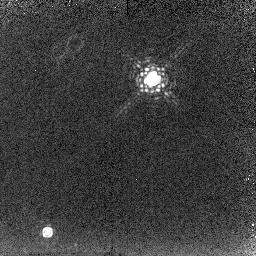
Target: IRAS18062+2410. Instrument: NICMOS/NIC2. Filter: F215N. Exposure: 18 min. Observation ID: n6mu08030

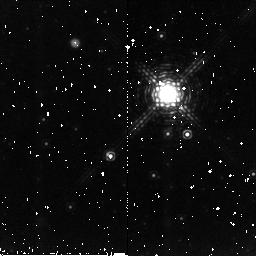
Target: IRAS17106-3046. Instrument: NICMOS/NIC2. Filter: F212N. Exposure: 10 min. Observation ID: n6mu01010

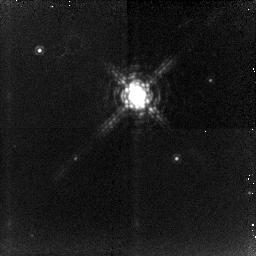
Target: IRAS19016-2330. Instrument: NICMOS/NIC2. Filter: F212N. Exposure: 32 min. Observation ID: n6mu04020

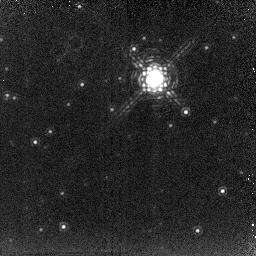
Target: IRAS18379-1707. Instrument: NICMOS/NIC2. Filter: F215N. Exposure: 18 min. Observation ID: n6mu07030

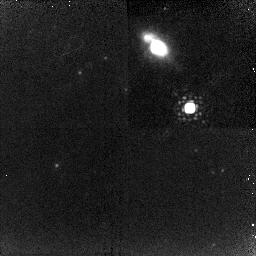
Target: IRAS20028+3910. Instrument: NICMOS/NIC2. Filter: F212N. Exposure: 18 min. Observation ID: n6mu05020

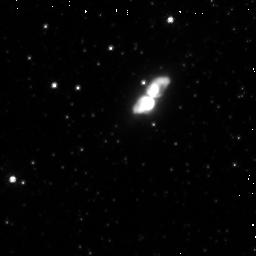
Target: IRAS17441-2411. Instrument: NICMOS/NIC2. Filter: F110W. Exposure: 3 min. Observation ID: n6mu09090

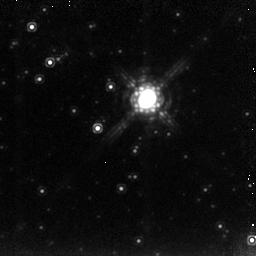
Target: IRAS17245-3951. Instrument: NICMOS/NIC2. Filter: F222M. Exposure: 6 min. Observation ID: n6mu10020

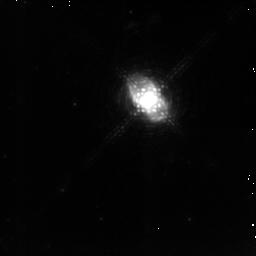
Target: IRAS16594-4656. Instrument: NICMOS/NIC2. Filter: F212N. Exposure: 20 min. Observation ID: n6mu11020

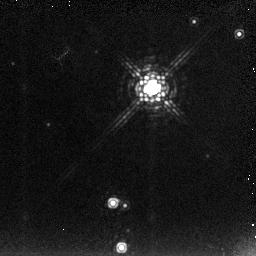
Target: IRAS20462+3416. Instrument: NICMOS/NIC2. Filter: F222M. Exposure: 6 min. Observation ID: n6mu03030

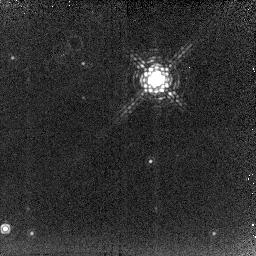
Target: IRAS19200+3457. Instrument: NICMOS/NIC2. Filter: F215N. Exposure: 18 min. Observation ID: n6mu06030

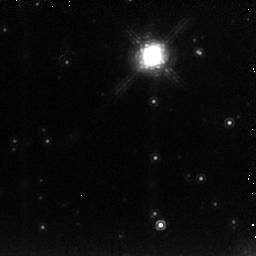
Target: IRAS19374+2359. Instrument: NICMOS/NIC2. Filter: F222M. Exposure: 5 min. Observation ID: n6mu02030

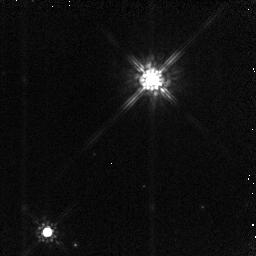
Target: IRAS18062+2410. Instrument: NICMOS/NIC2. Filter: F160W. Exposure: 4 min. Observation ID: n6mu08010

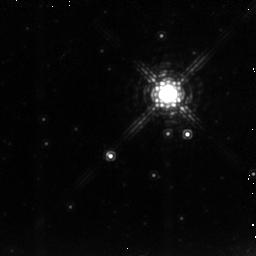
Target: IRAS17106-3046. Instrument: NICMOS/NIC2. Filter: F222M. Exposure: 4 min. Observation ID: n6mu010a0

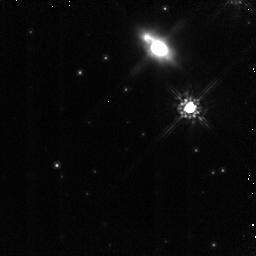
Target: IRAS20028+3910. Instrument: NICMOS/NIC2. Filter: F160W. Exposure: 5 min. Observation ID: n6mu05010

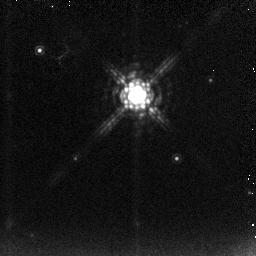
Target: IRAS19016-2330. Instrument: NICMOS/NIC2. Filter: F222M. Exposure: 5 min. Observation ID: n6mu04030

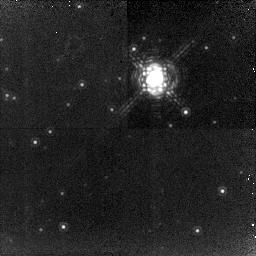
Target: IRAS18379-1707. Instrument: NICMOS/NIC2. Filter: F212N. Exposure: 18 min. Observation ID: n6mu07020

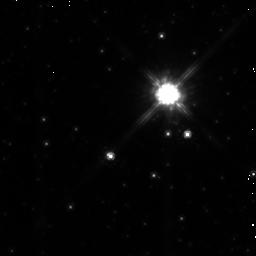
Target: IRAS17106-3046. Instrument: NICMOS/NIC2. Filter: F160W. Exposure: 3 min. Observation ID: n6mu01090

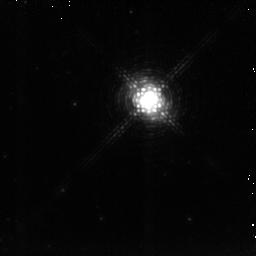
Target: IRAS16594-4656. Instrument: NICMOS/NIC2. Filter: F215N. Exposure: 20 min. Observation ID: n6mu11030

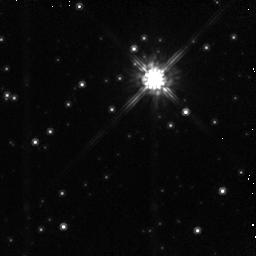
Target: IRAS18379-1707. Instrument: NICMOS/NIC2. Filter: F160W. Exposure: 4 min. Observation ID: n6mu07010

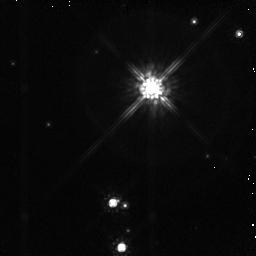
Target: IRAS20462+3416. Instrument: NICMOS/NIC2. Filter: F160W. Exposure: 4 min. Observation ID: n6mu03010

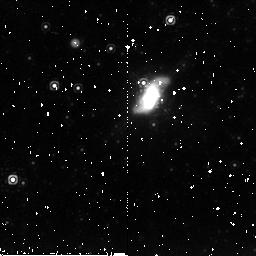
Target: IRAS17441-2411. Instrument: NICMOS/NIC2. Filter: F215N. Exposure: 11 min. Observation ID: n6mu09020

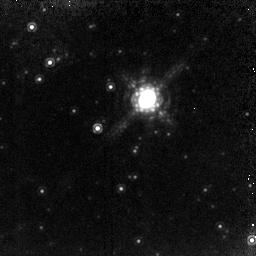
Target: IRAS17245-3951. Instrument: NICMOS/NIC2. Filter: F212N. Exposure: 36 min. Observation ID: n6mu10010

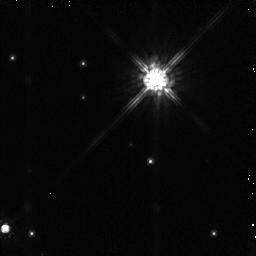
Target: IRAS19200+3457. Instrument: NICMOS/NIC2. Filter: F160W. Exposure: 5 min. Observation ID: n6mu06010

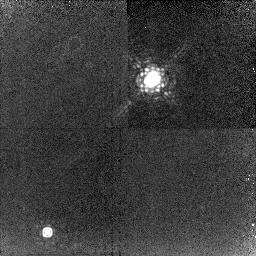
Target: IRAS18062+2410. Instrument: NICMOS/NIC2. Filter: F212N. Exposure: 18 min. Observation ID: n6mu08020

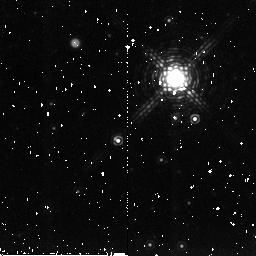
Target: IRAS17106-3046. Instrument: NICMOS/NIC2. Filter: F215N. Exposure: 10 min. Observation ID: n6mu01080

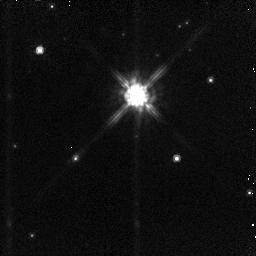
Target: IRAS19016-2330. Instrument: NICMOS/NIC2. Filter: F160W. Exposure: 4 min. Observation ID: n6mu04010

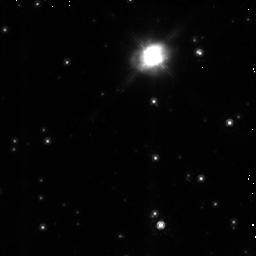
Target: IRAS19374+2359. Instrument: NICMOS/NIC2. Filter: F160W. Exposure: 4 min. Observation ID: n6mu02010

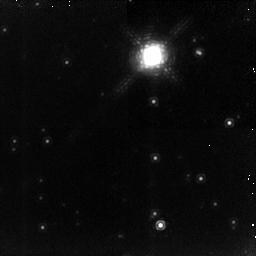
Target: IRAS19374+2359. Instrument: NICMOS/NIC2. Filter: F212N. Exposure: 32 min. Observation ID: n6mu02020

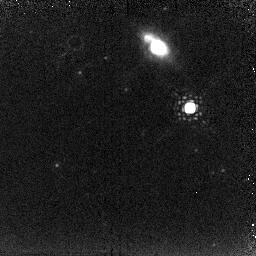
Target: IRAS20028+3910. Instrument: NICMOS/NIC2. Filter: F215N. Exposure: 18 min. Observation ID: n6mu05030

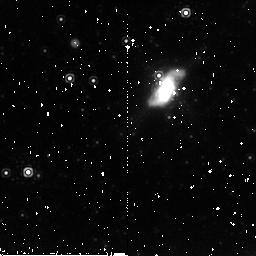
Target: IRAS17441-2411. Instrument: NICMOS/NIC2. Filter: F212N. Exposure: 11 min. Observation ID: n6mu09030

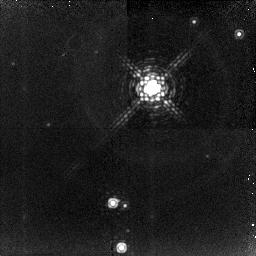
Target: IRAS20462+3416. Instrument: NICMOS/NIC2. Filter: F212N. Exposure: 32 min. Observation ID: n6mu03020

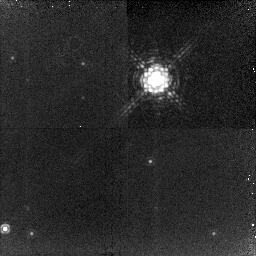
Target: IRAS19200+3457. Instrument: NICMOS/NIC2. Filter: F212N. Exposure: 18 min. Observation ID: n6mu06020

H_2 Imaging of Proto-Planetary Nebulae: Probing the Dynamics and Morphology (PI: Hrivnak, Bruce J.)

H_2 emission provides an excellent probe of the physical conditions in planetary nebulae (PNs) and also in proto- planetary nebulae (PPNs), objects in transition between the asymptotic giant branch (AGB) and PN phases. It is thought that the shaping of the PN occurs when a fast wind interacts with the remnant of the AGB progenitor during the PPN phase. The study of shock-excited H_2 in PPNs will allow us to study this process. We request HST/NICMOS H_2 and complementary K and H broad-band images of 13 PPNs with a range of spectral types of the central star. We presently have very high- resolution (~100, 000) H_2 spectra for 7 of these, which we will use with the high-resolution images to study the velocity structure of the fast wind. We will also explore the relationship between the presence of H_2 and a bipolar shape for the nebula, as has been found in PNs. However, the role of the equatorial torus is expected to be different in these two cases, and in the PPNs it is expected to collimate the wind rather than shield the molecules. Thus the H_2 in the PPNs is expected at the ends of the lobes rather than in the torus. Radiatively-excited H_2 emission appears to be common in PPNs with central stars of B spectral types; this appears to be a transitional stage in the evolution of the H_2 in the nebula which these images will help us to better understand.